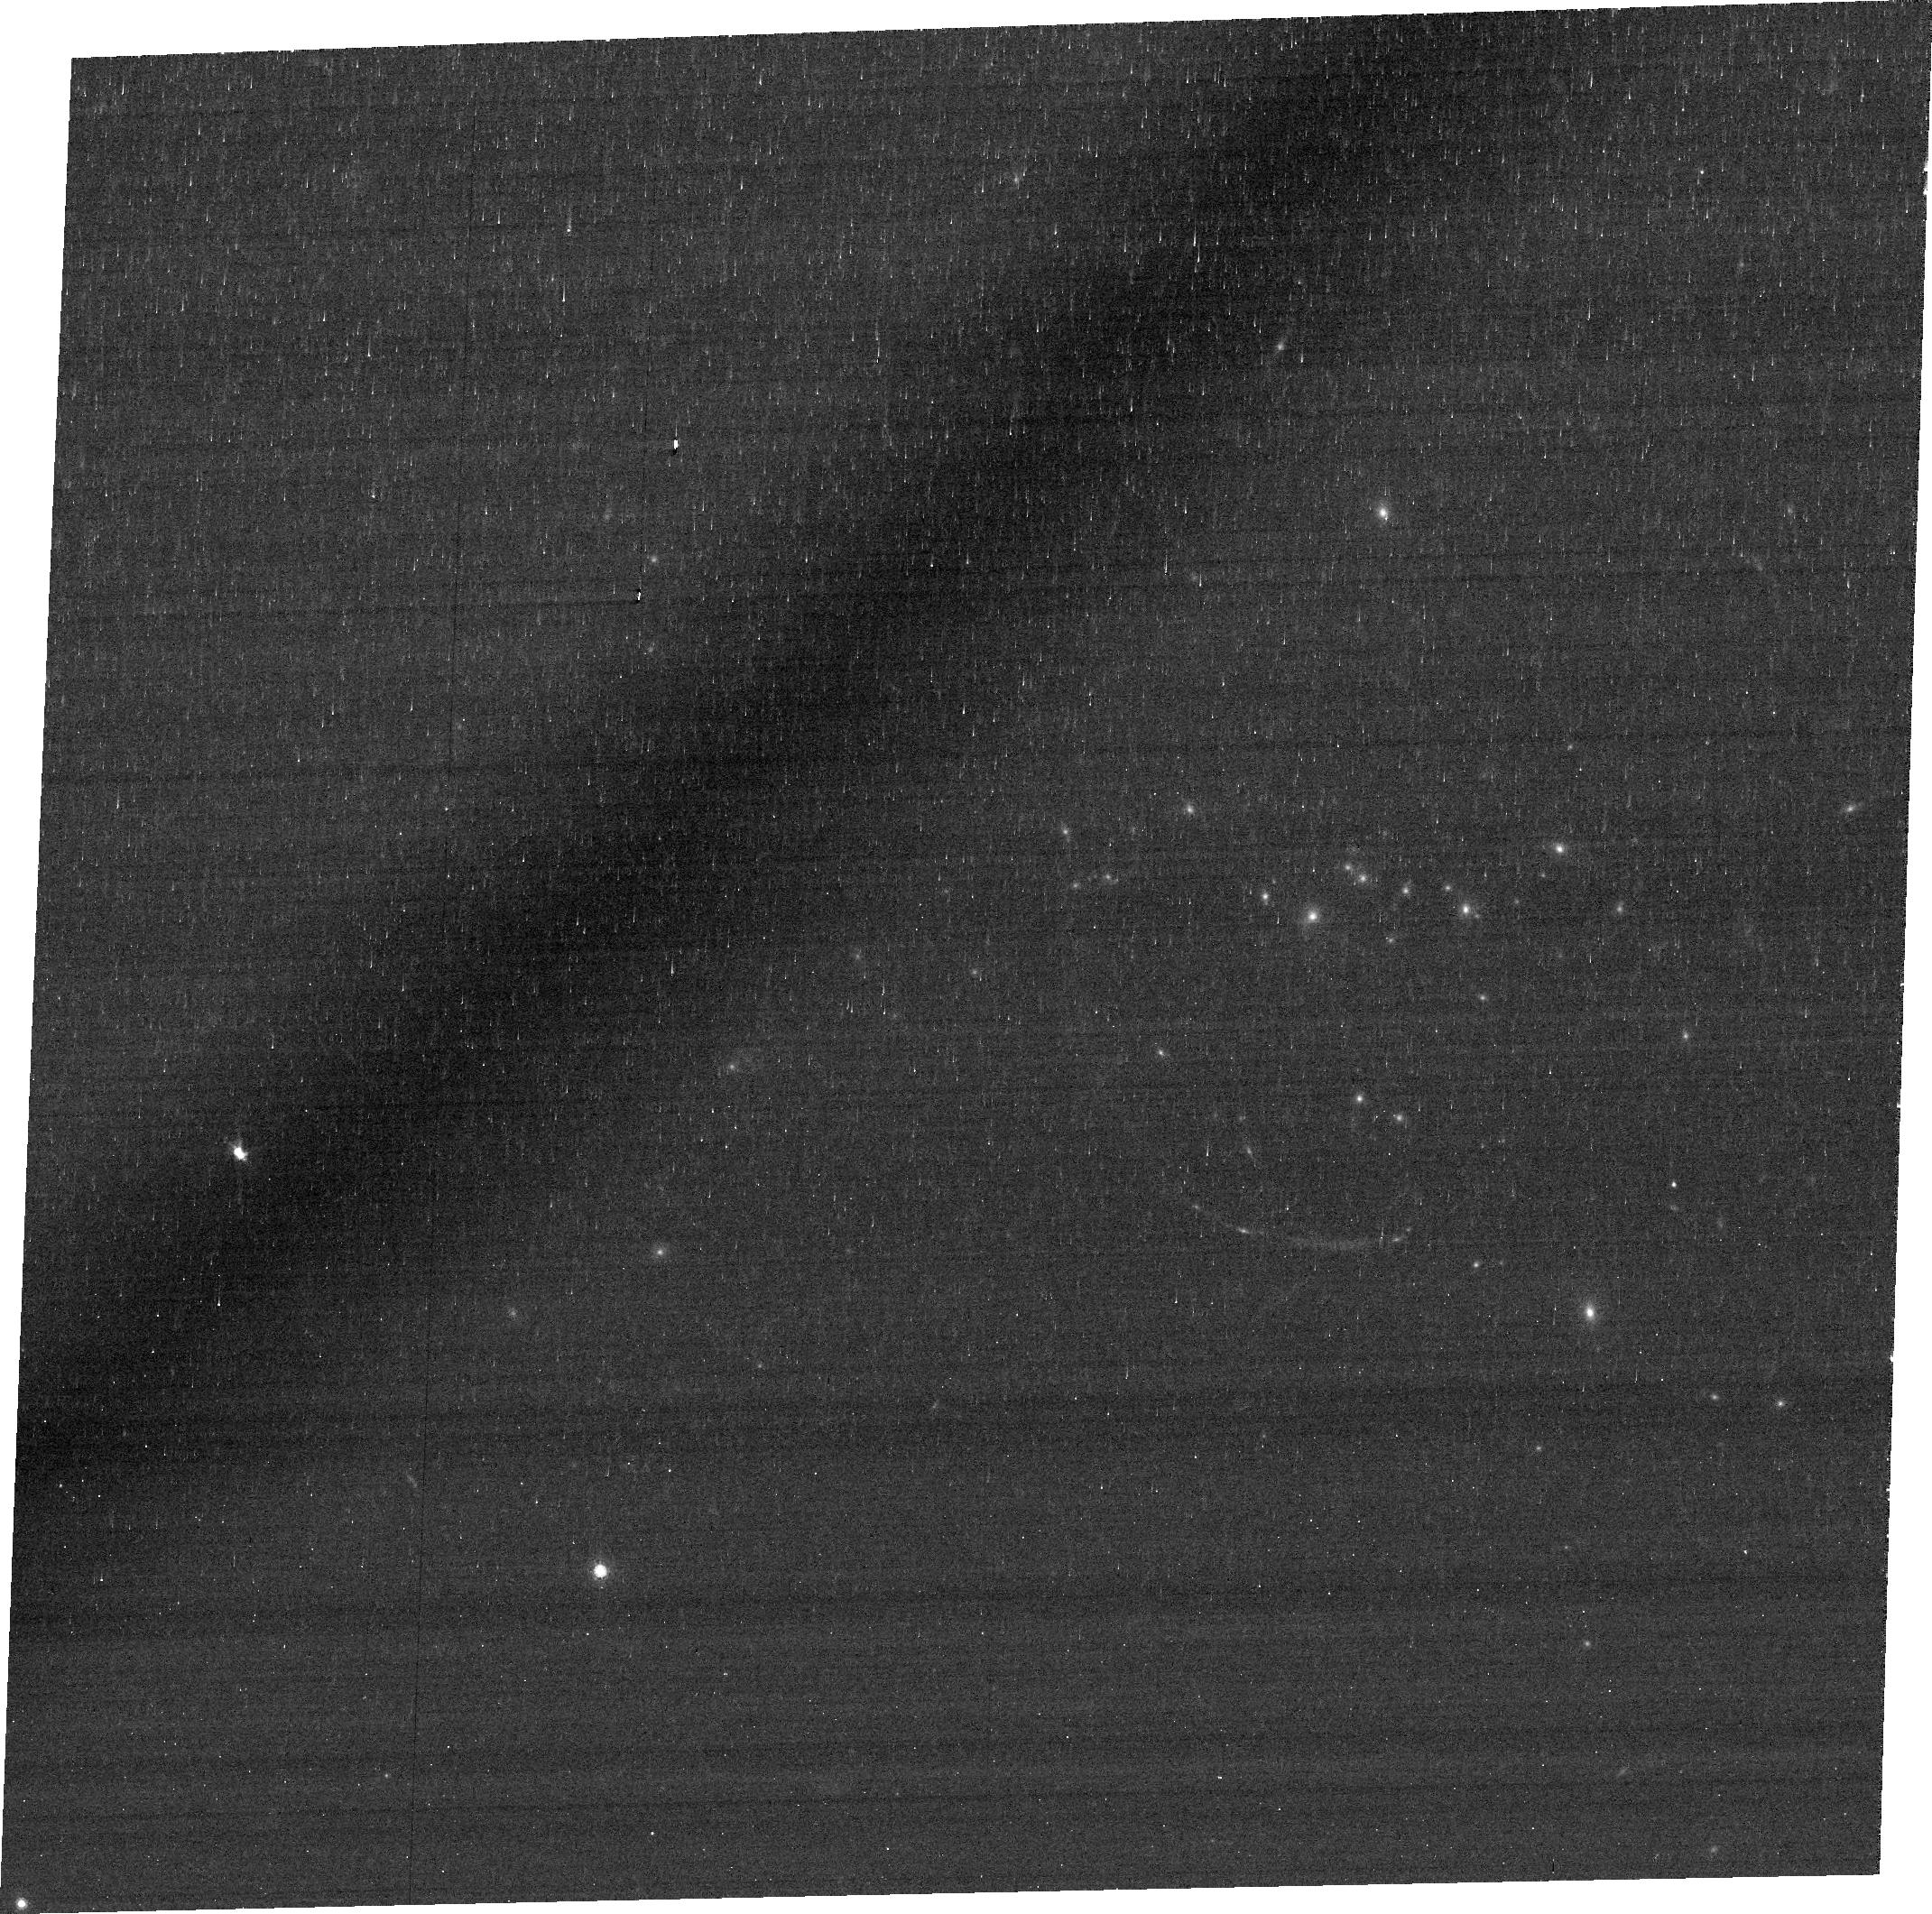
Target: RCS0327-1326-ARC-CENTER. Instrument: ACS/WFC. Filter: FR782N. Exposure: 38 min. Observation ID: jbma01020

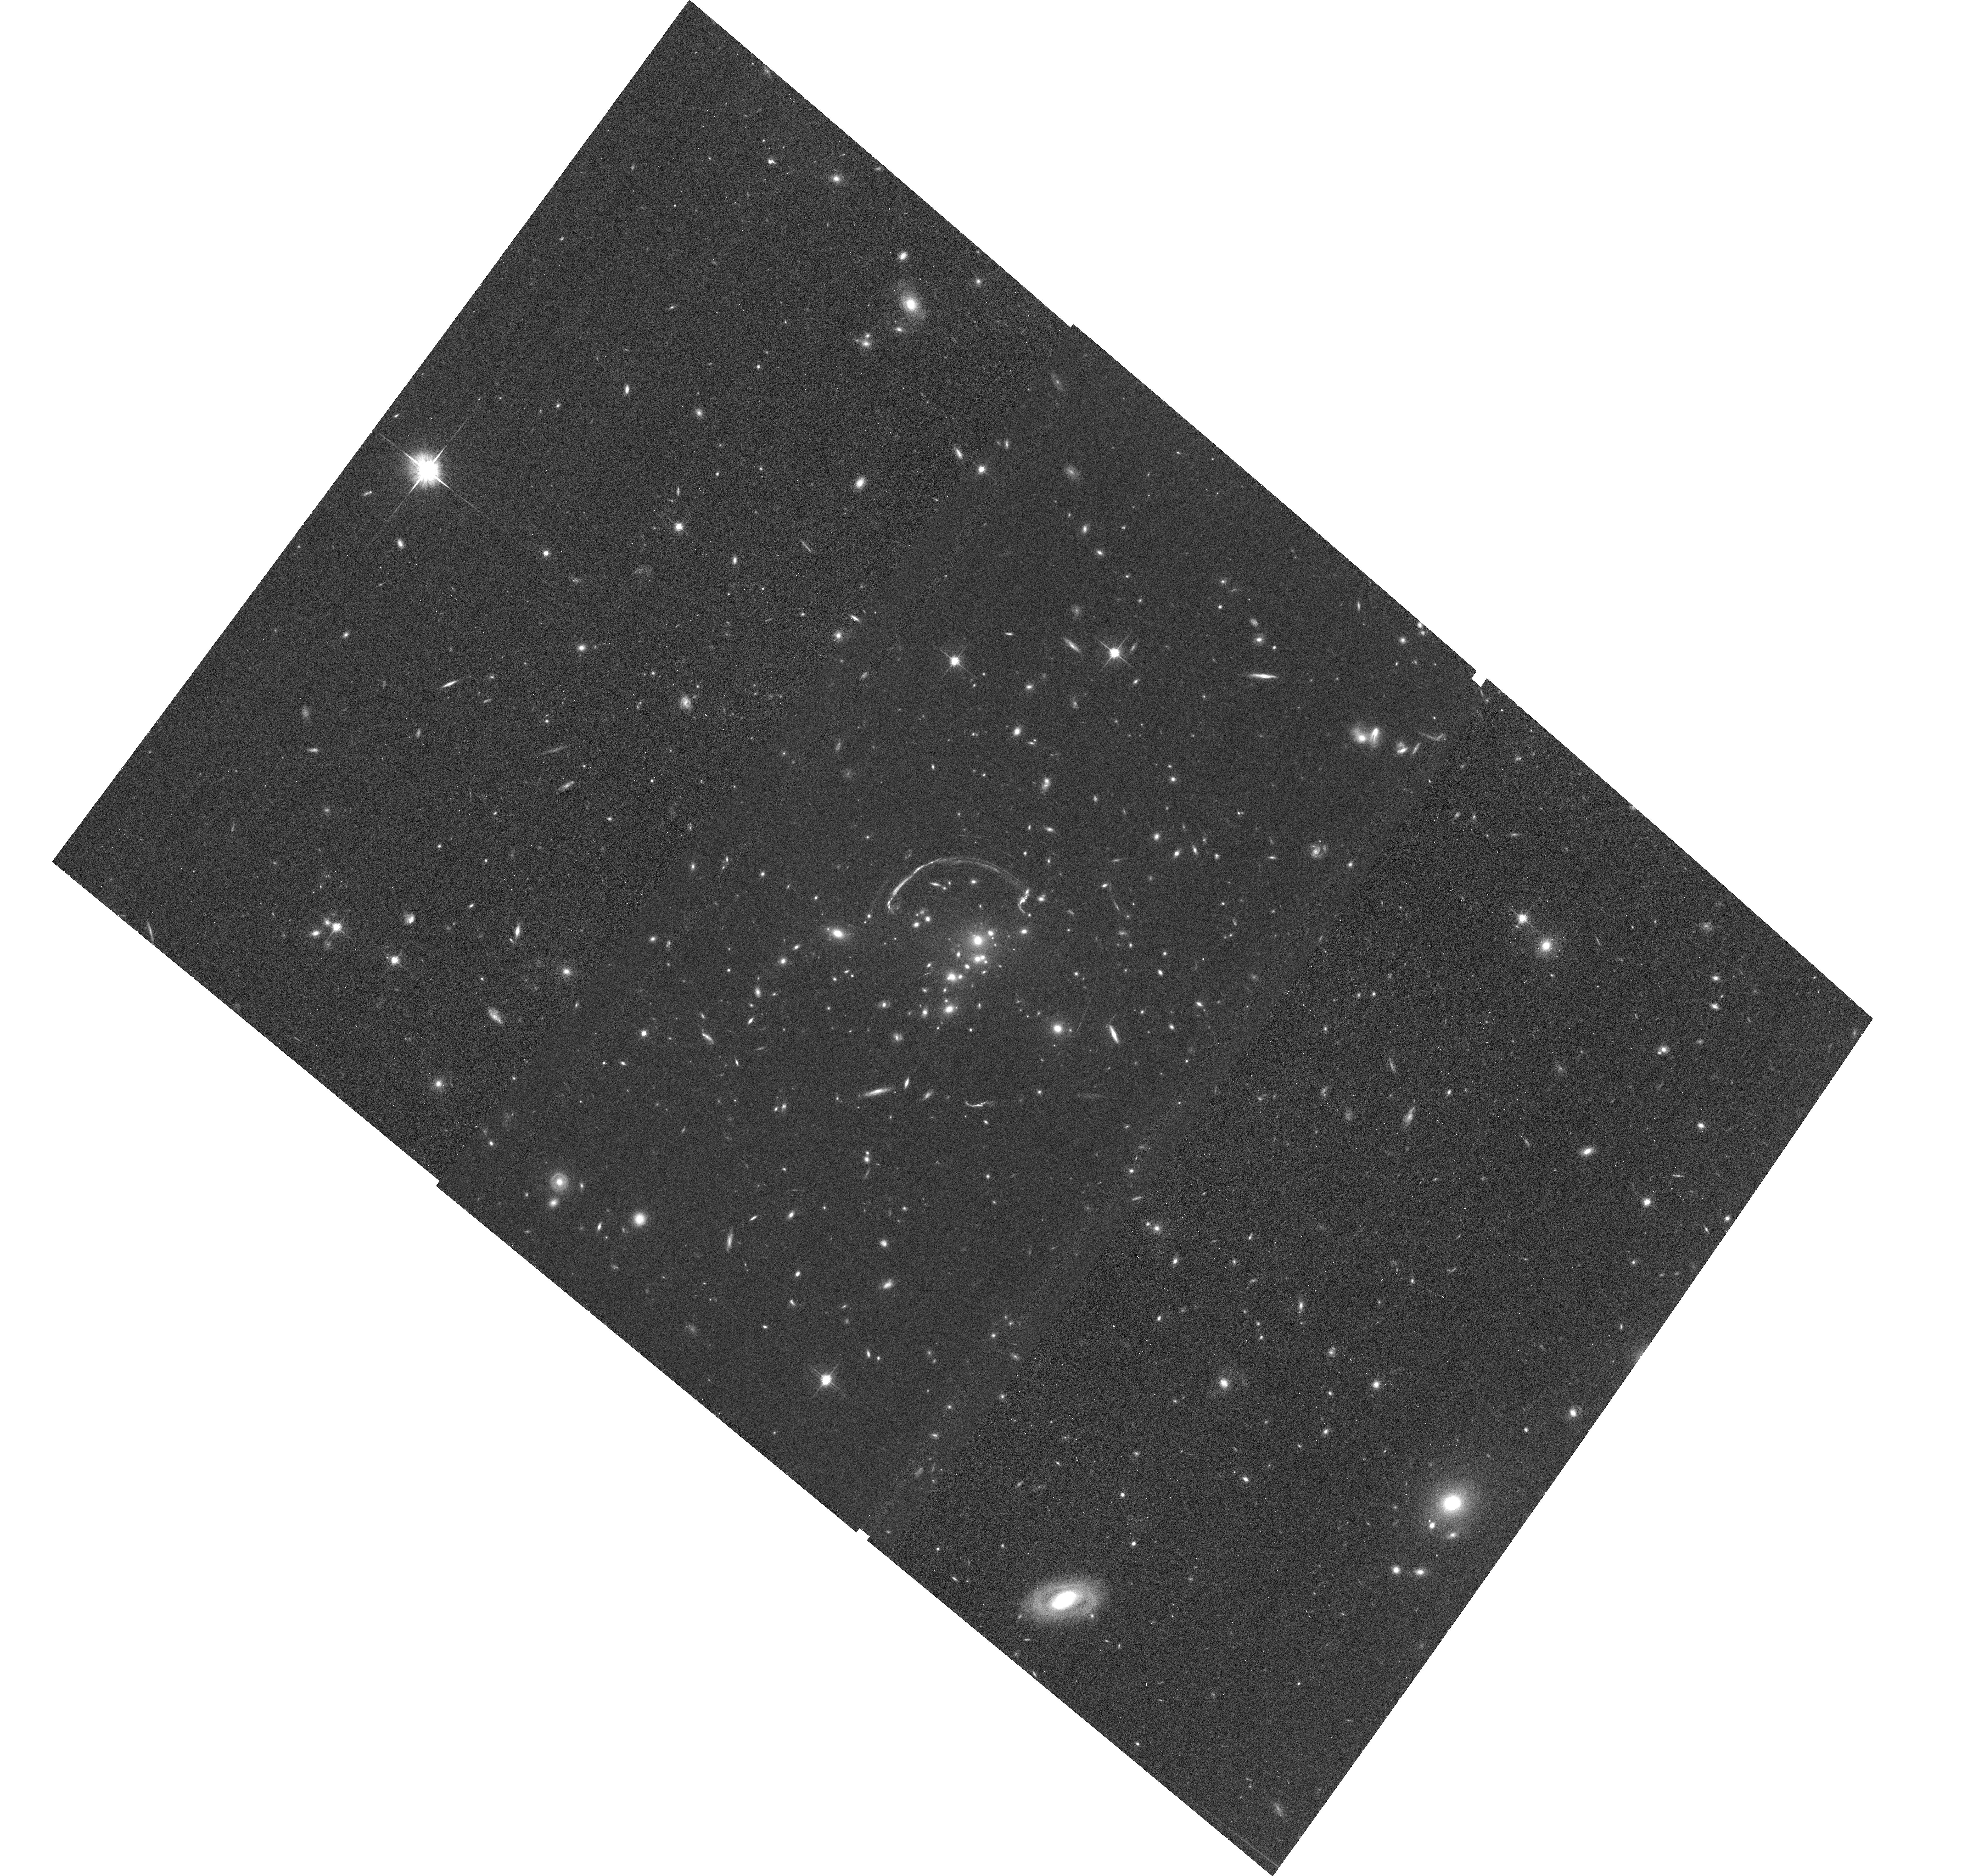
Target: RCS0327-1326-CLUSTER-CENTER. Instrument: ACS/WFC. Filter: F814W. Exposure: 36 min. Observation ID: hst_12371_a1_acs_wfc_f814w_jbmaa1

Does the brightest lensed galaxy contain an AGN? (PI: Rigby, Jane R.)

We have recently discovered the brightest lensed galaxy known. Its high quality spectra are revealing a wealth of spectral diagnostics, providing a unique window on the physical conditions of star formation at the epoch when most stars formed. The caveat is that at present, we do not know whether this lensed galaxy hosts an AGN, which would throw off the nebular line diagnostics. We propose a 60 ks Chandra observation to measure or strictly constrain the X-ray luminosity of an active nucleus. We also propose 3 HST orbits to search for optical signs of an AGN.